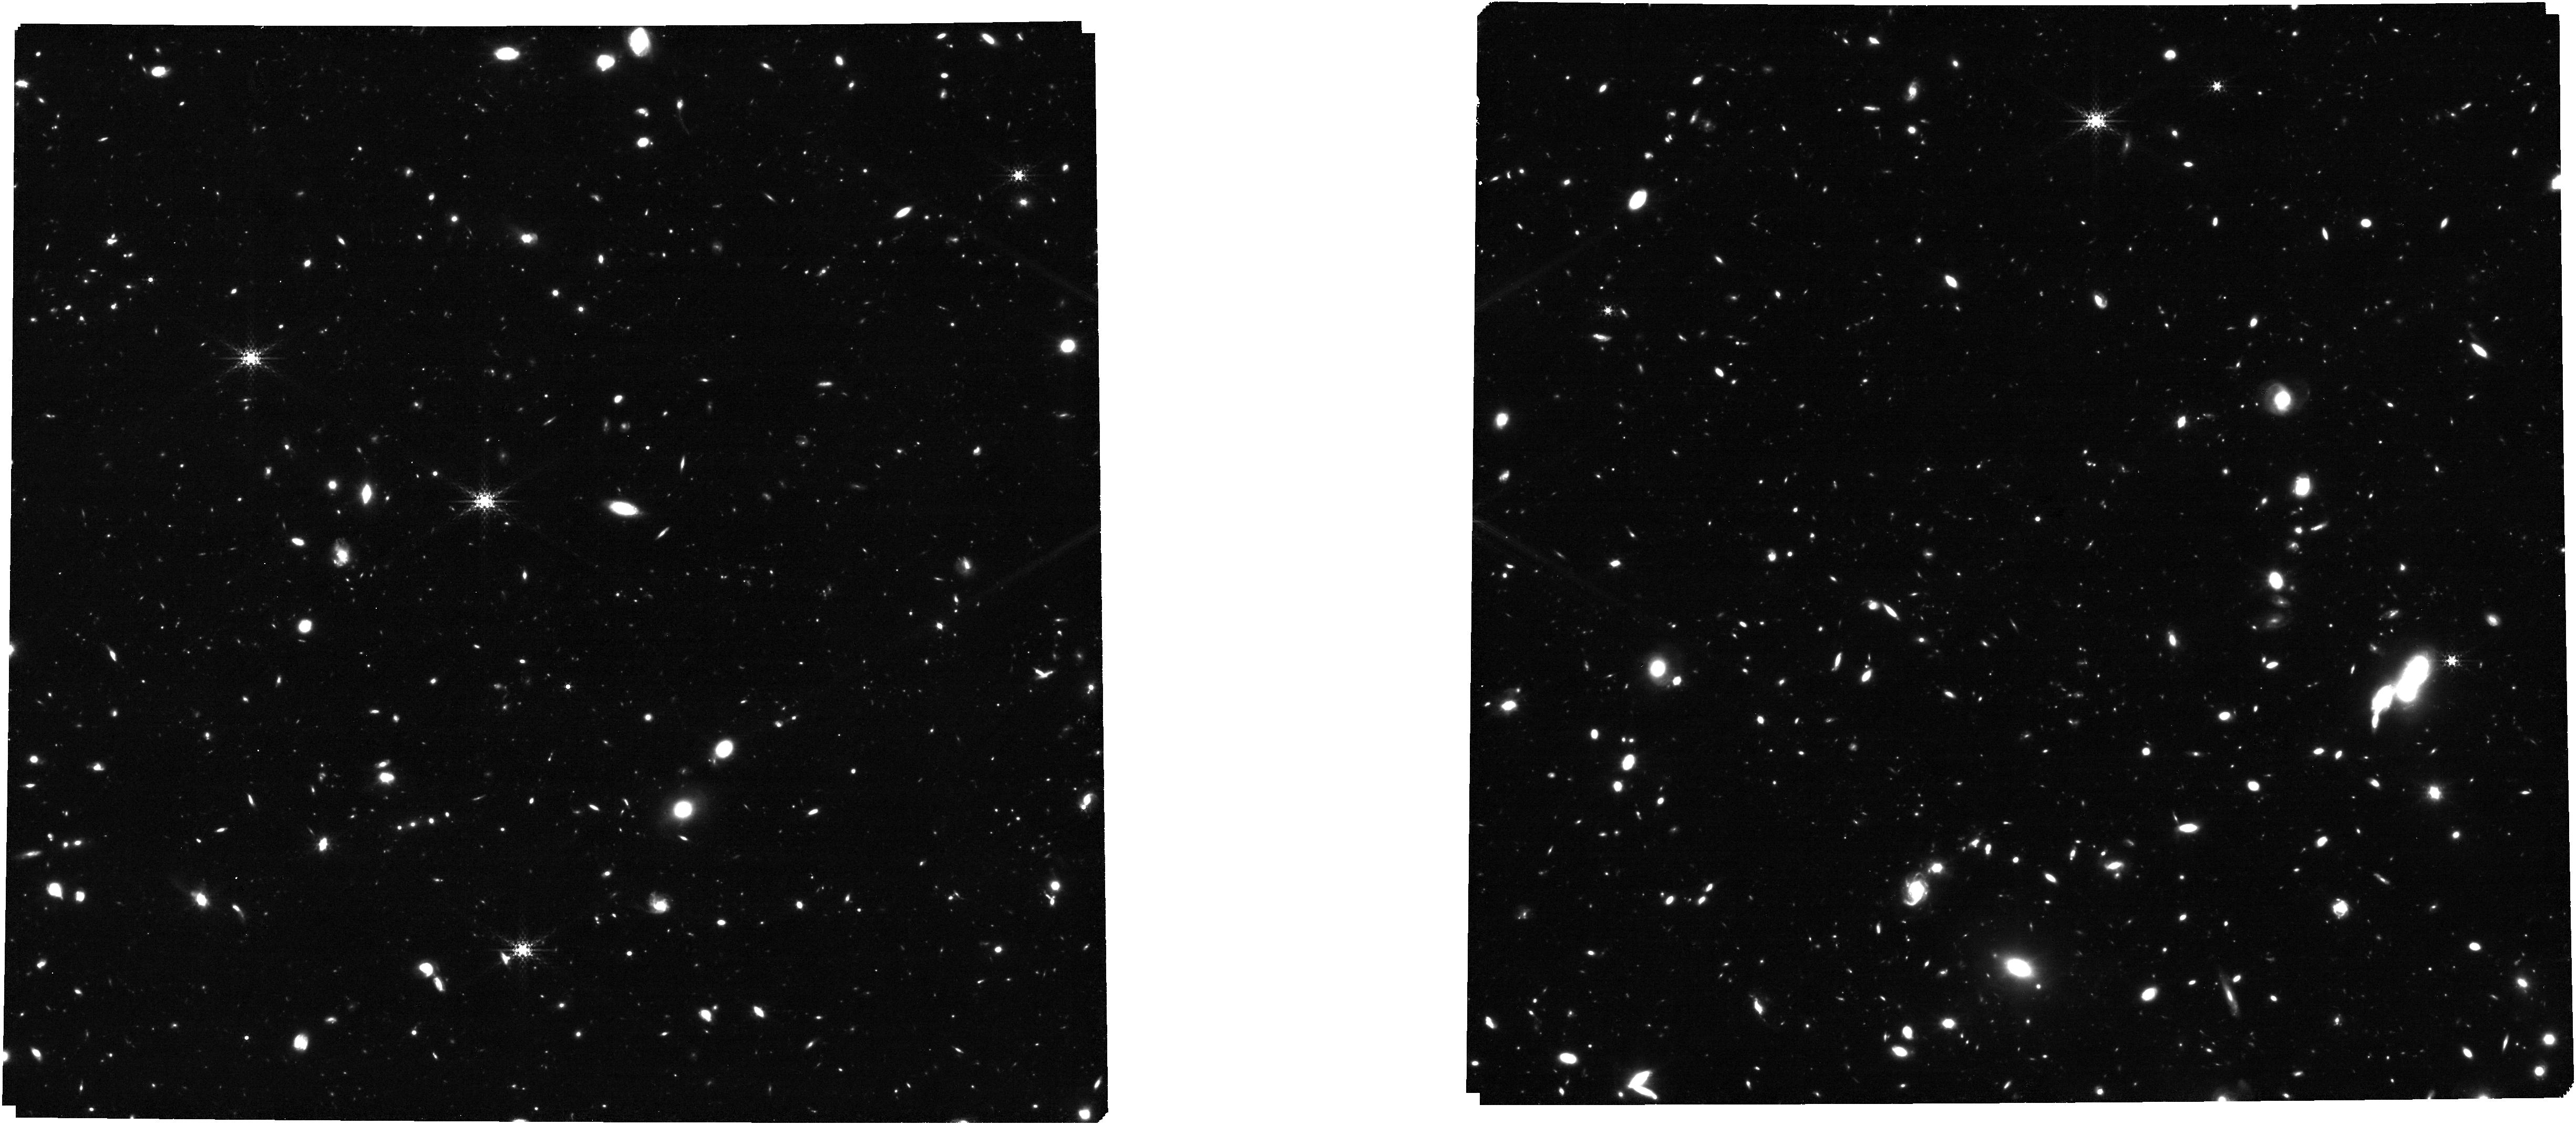
Target: 1286_4of6_trim_clean. Instrument: NIRCAM. Filter: F335M. Exposure: 1.6 h. Observation ID: jw01286-o002_t011_nircam_clear-f335m

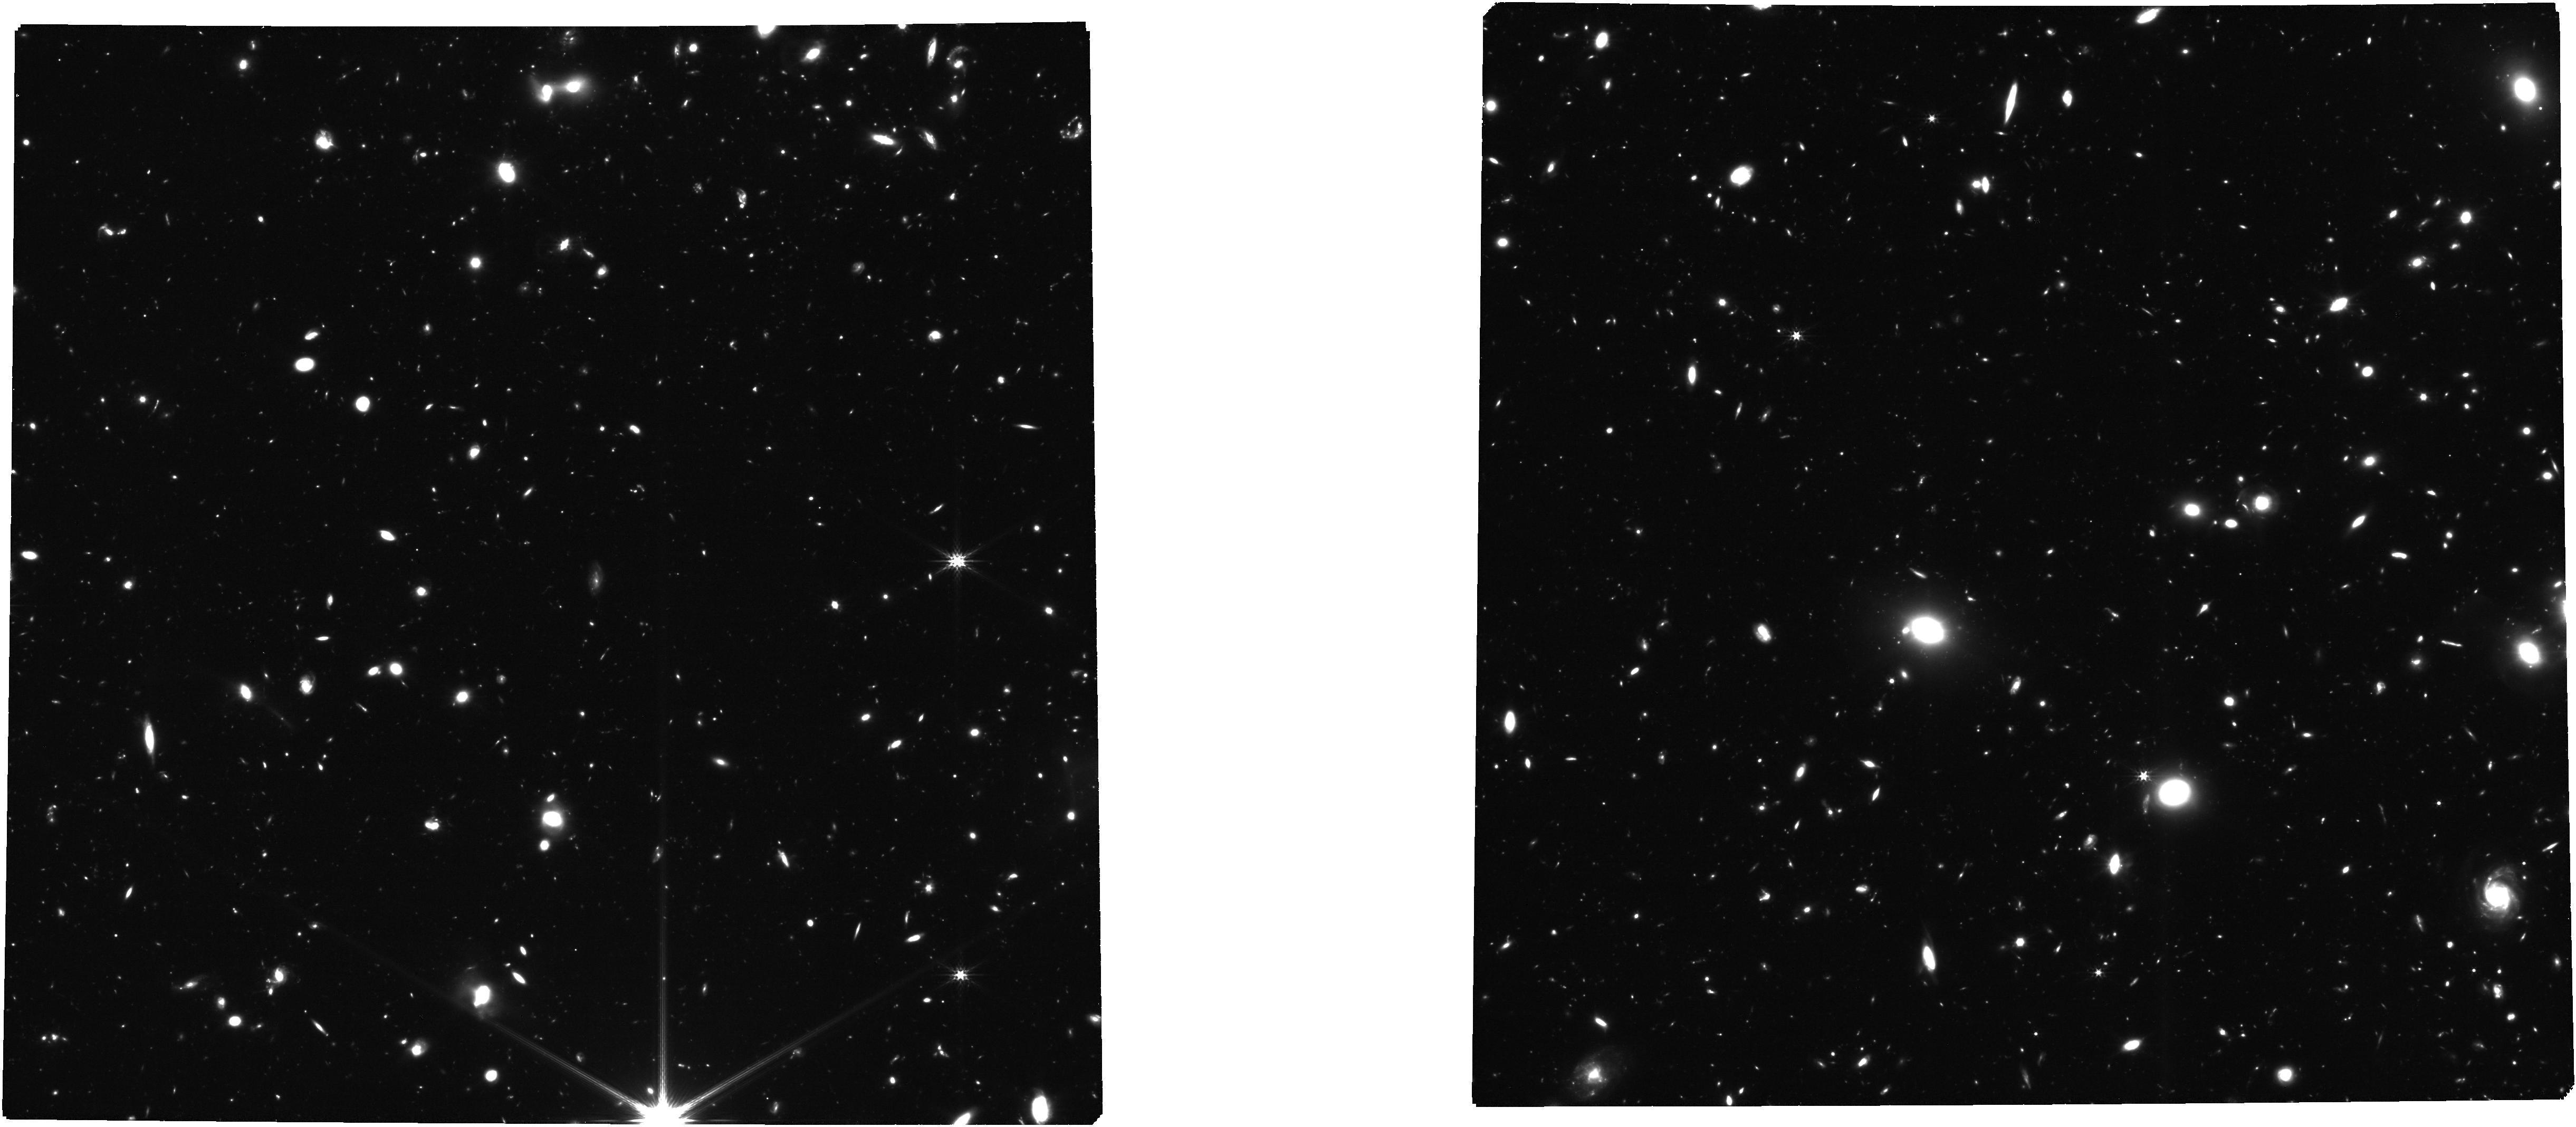
Target: 1286_medium_jwst_trim2_clean1. Instrument: NIRCAM. Filter: F277W. Exposure: 2.4 h. Observation ID: jw01286-o005_t010_nircam_clear-f277w

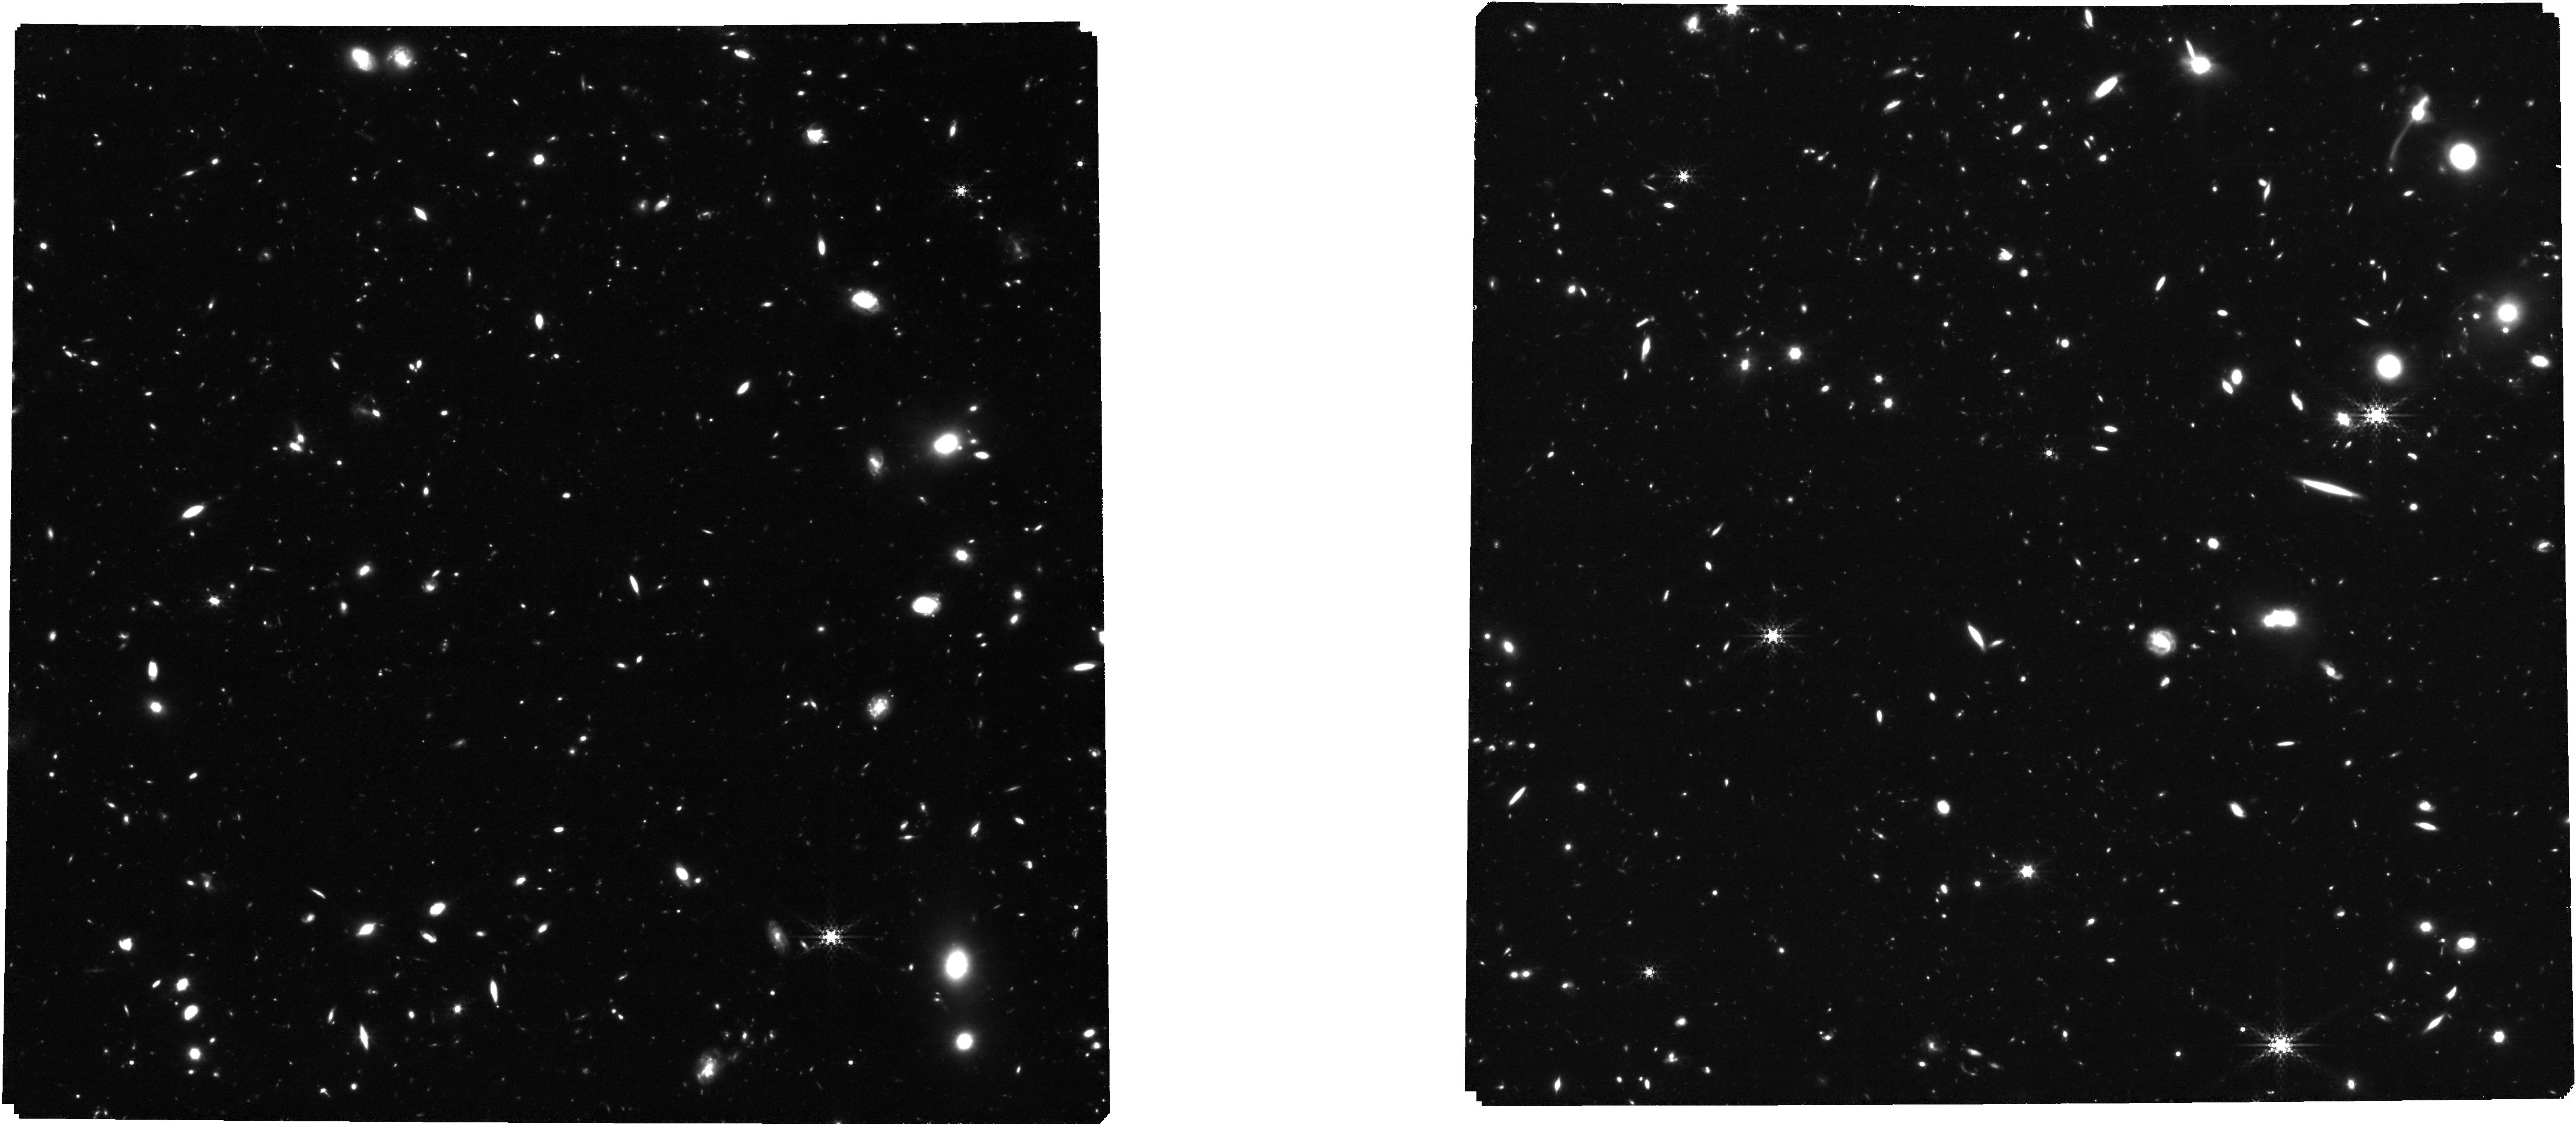
Target: 1286_7and8_trim_final_clean. Instrument: NIRCAM. Filter: F410M. Exposure: 3.1 h. Observation ID: jw01286-o007_t012_nircam_clear-f410m

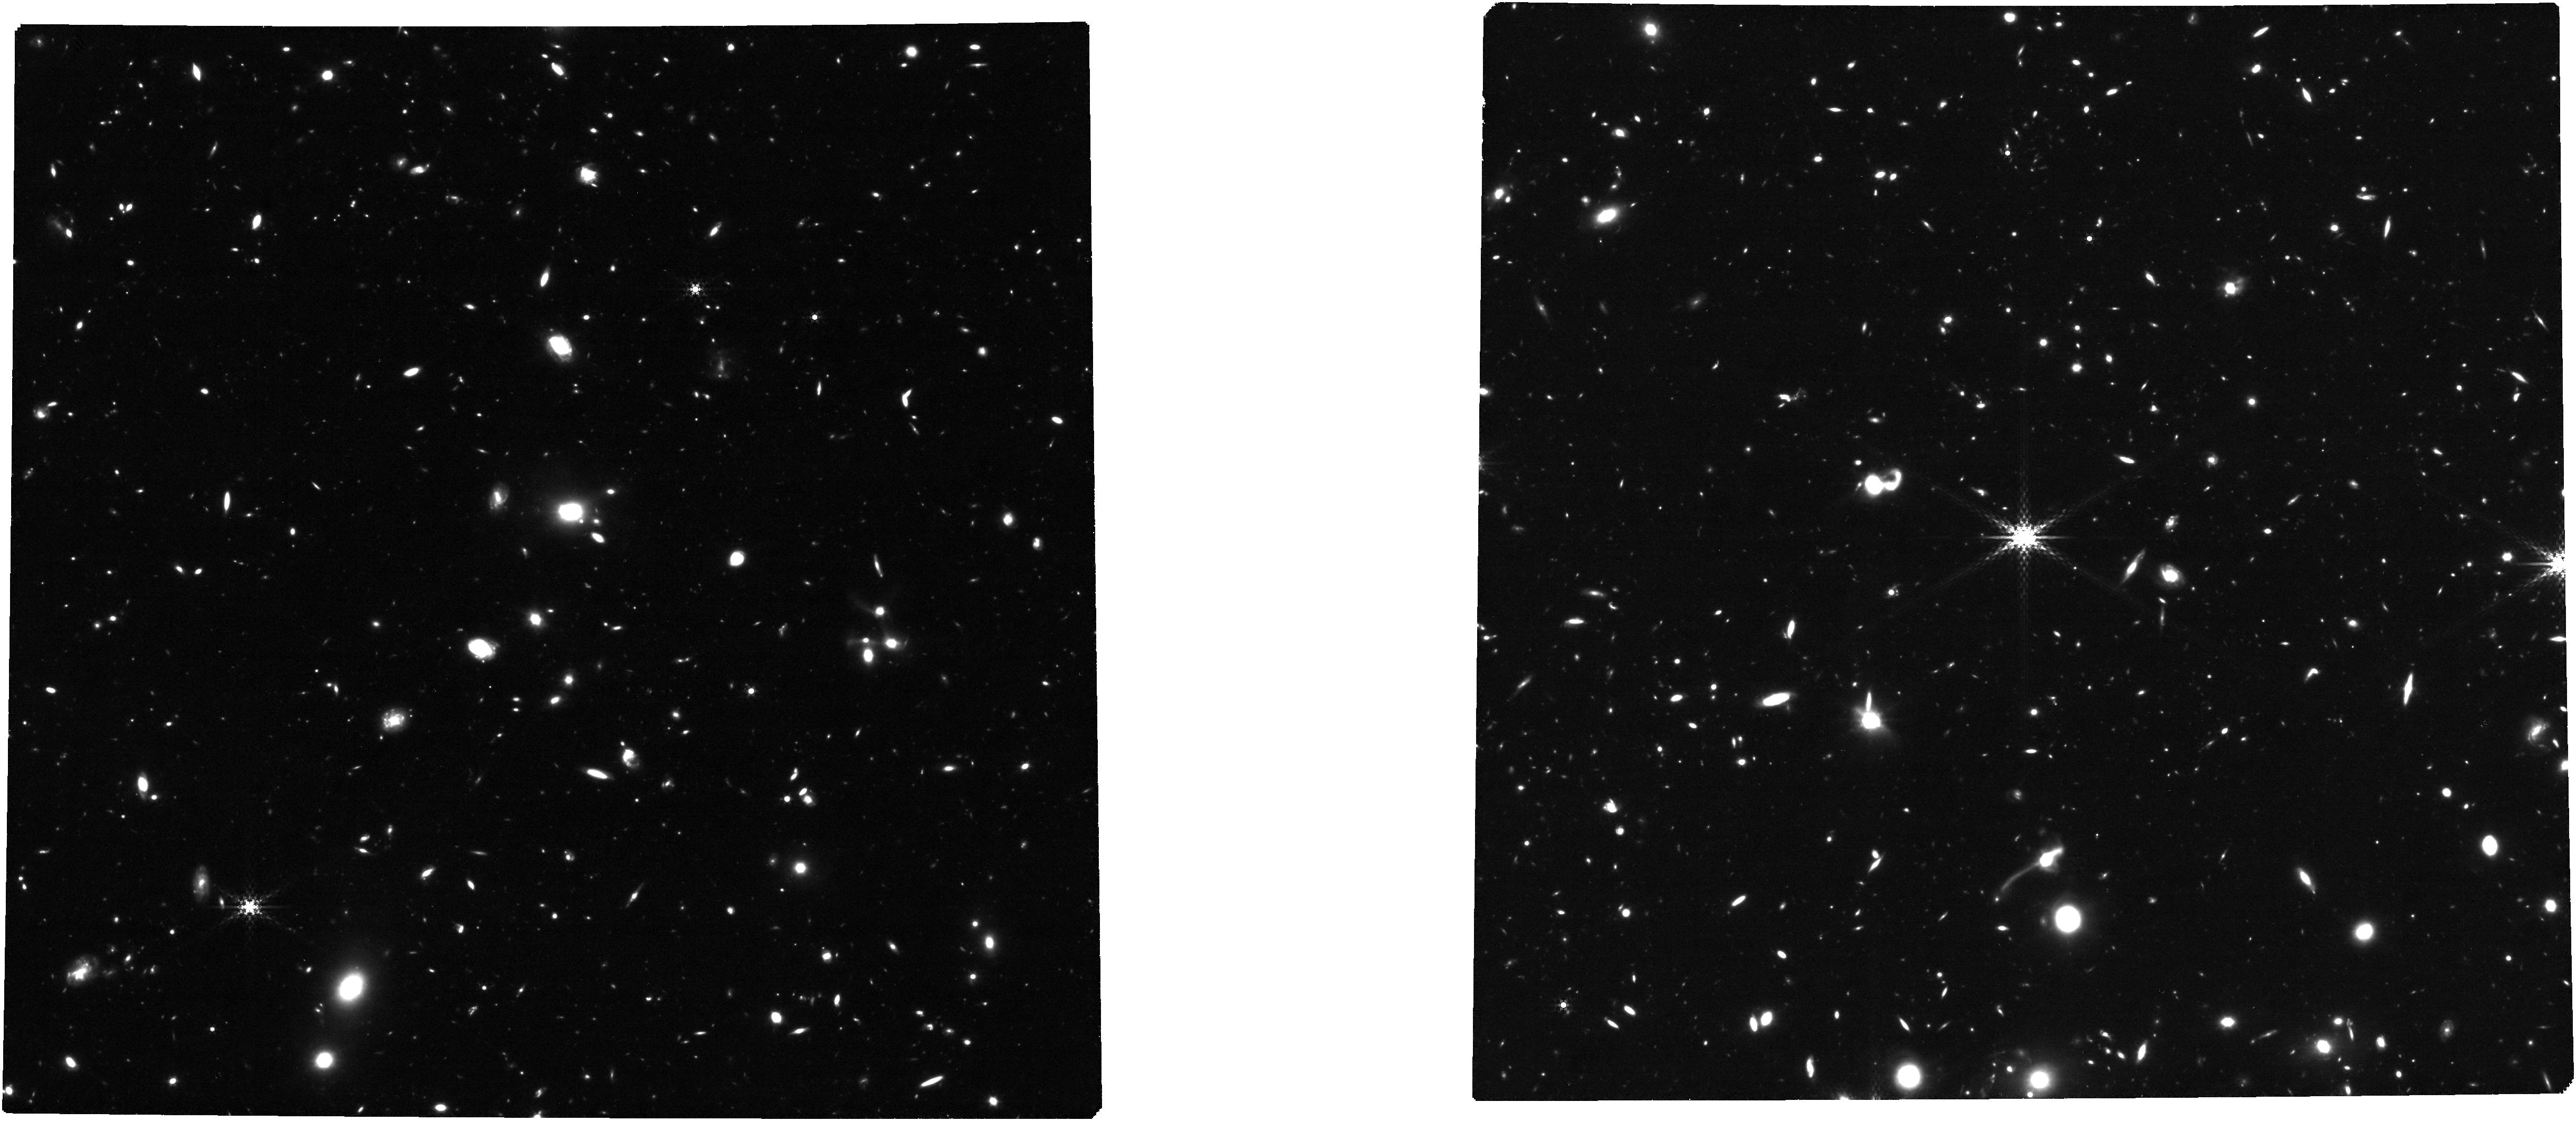
Target: MERGED-TRIMMED-NIRCAM-CAT-V1. Instrument: NIRCAM. Filter: F410M. Exposure: 2.4 h. Observation ID: jw01286-o001_t009_nircam_clear-f410m

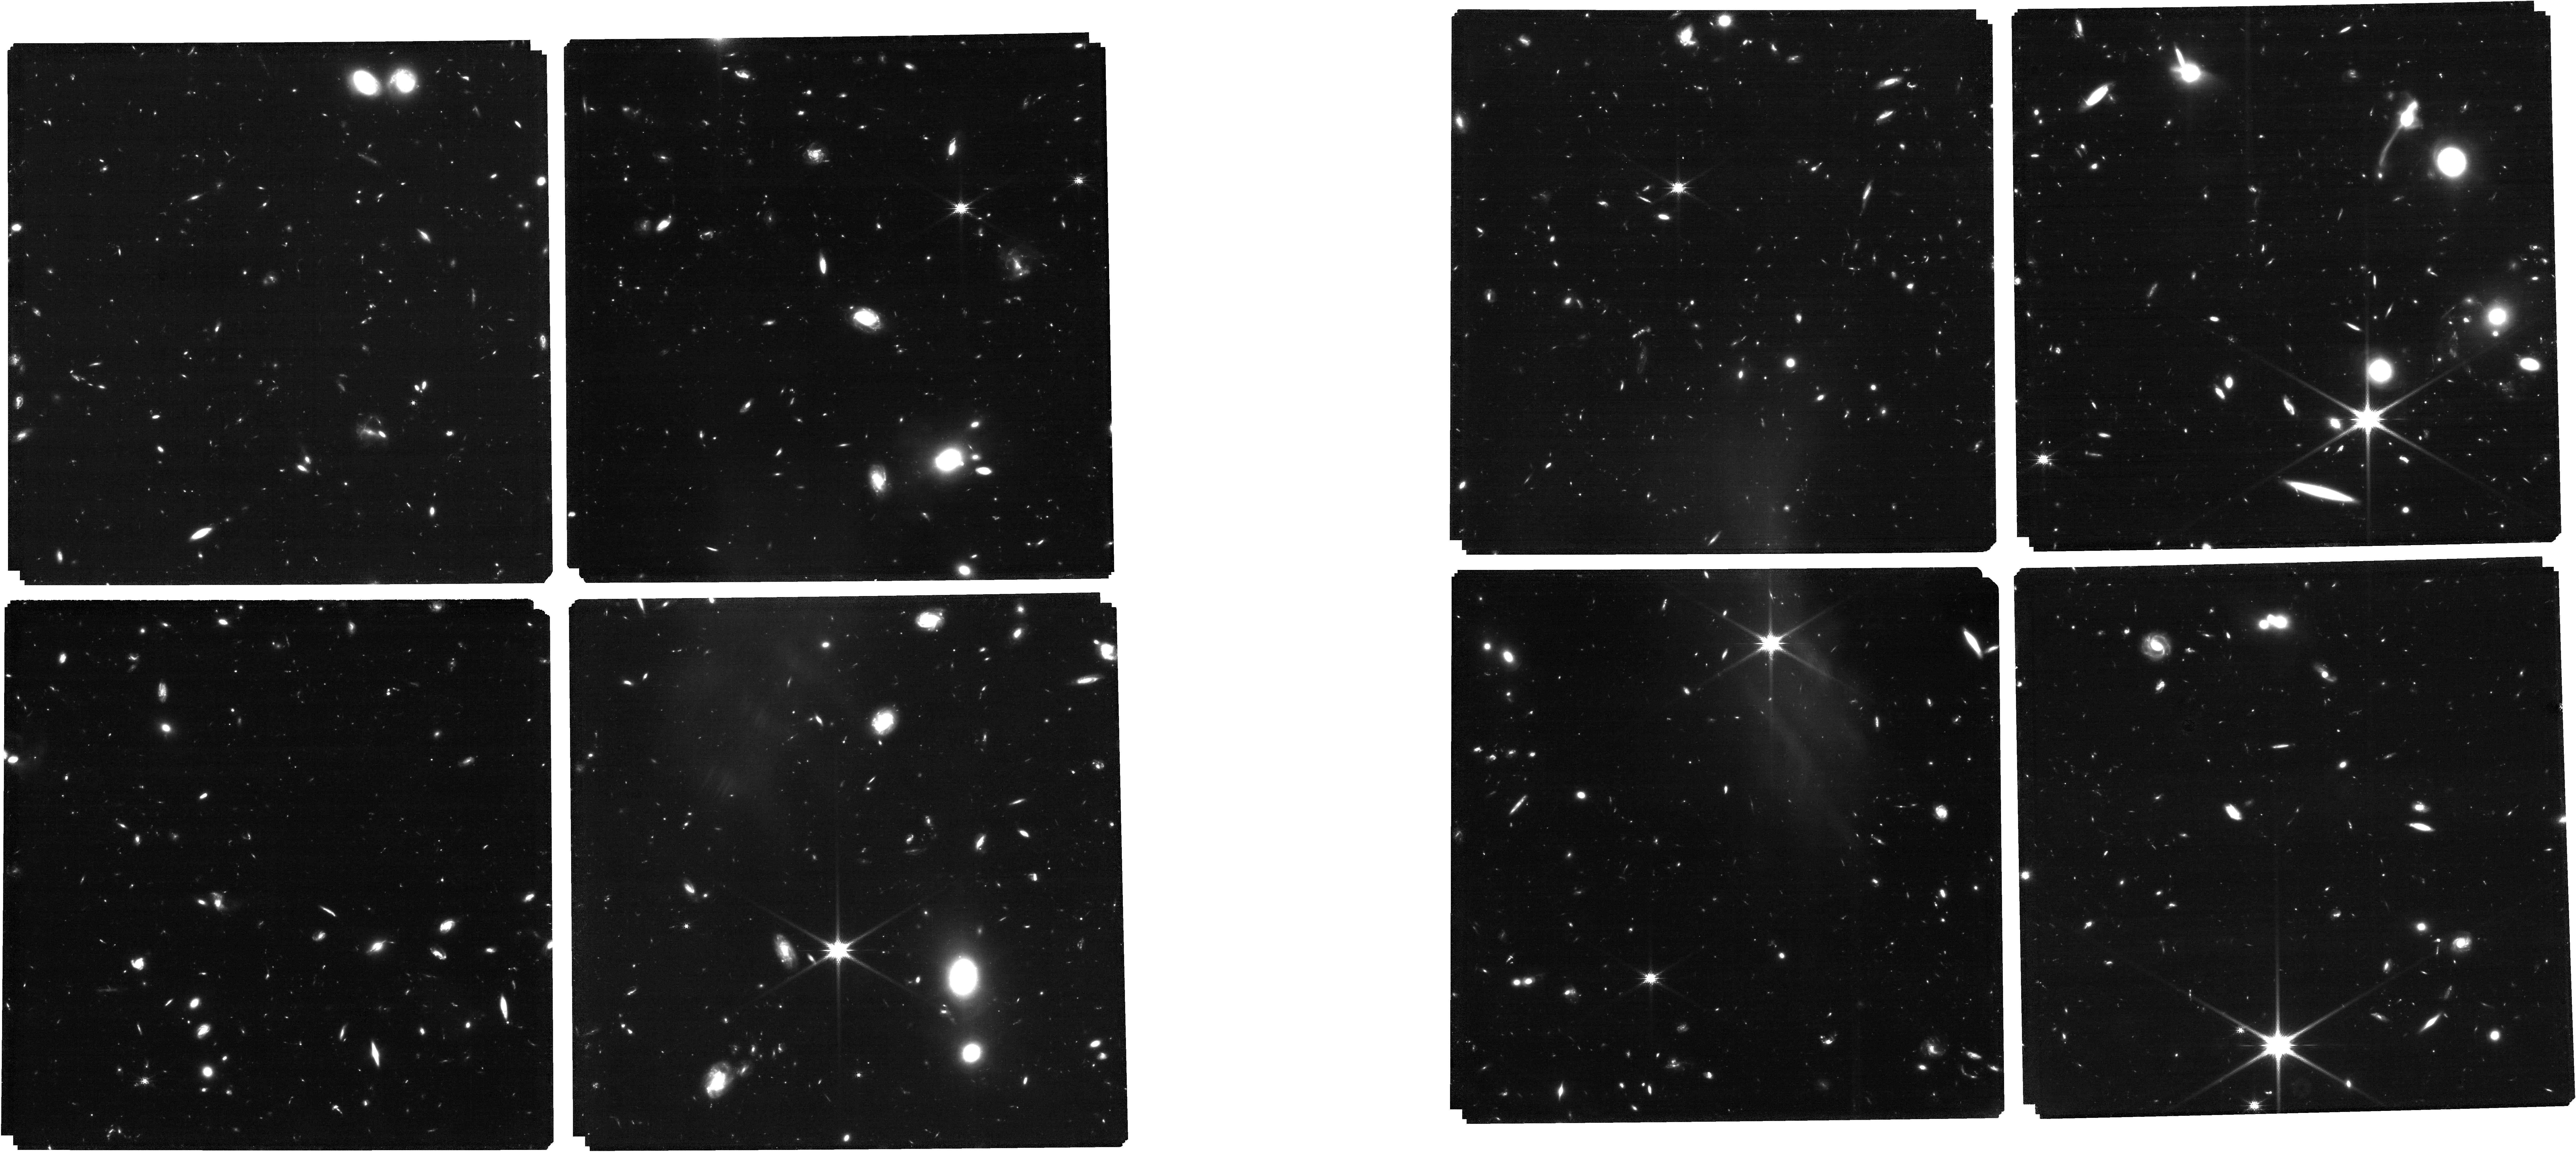
Target: 1286_7and8_trim_final_clean. Instrument: NIRCAM. Filter: F150W. Exposure: 2.4 h. Observation ID: jw01286-o007_t012_nircam_clear-f150w

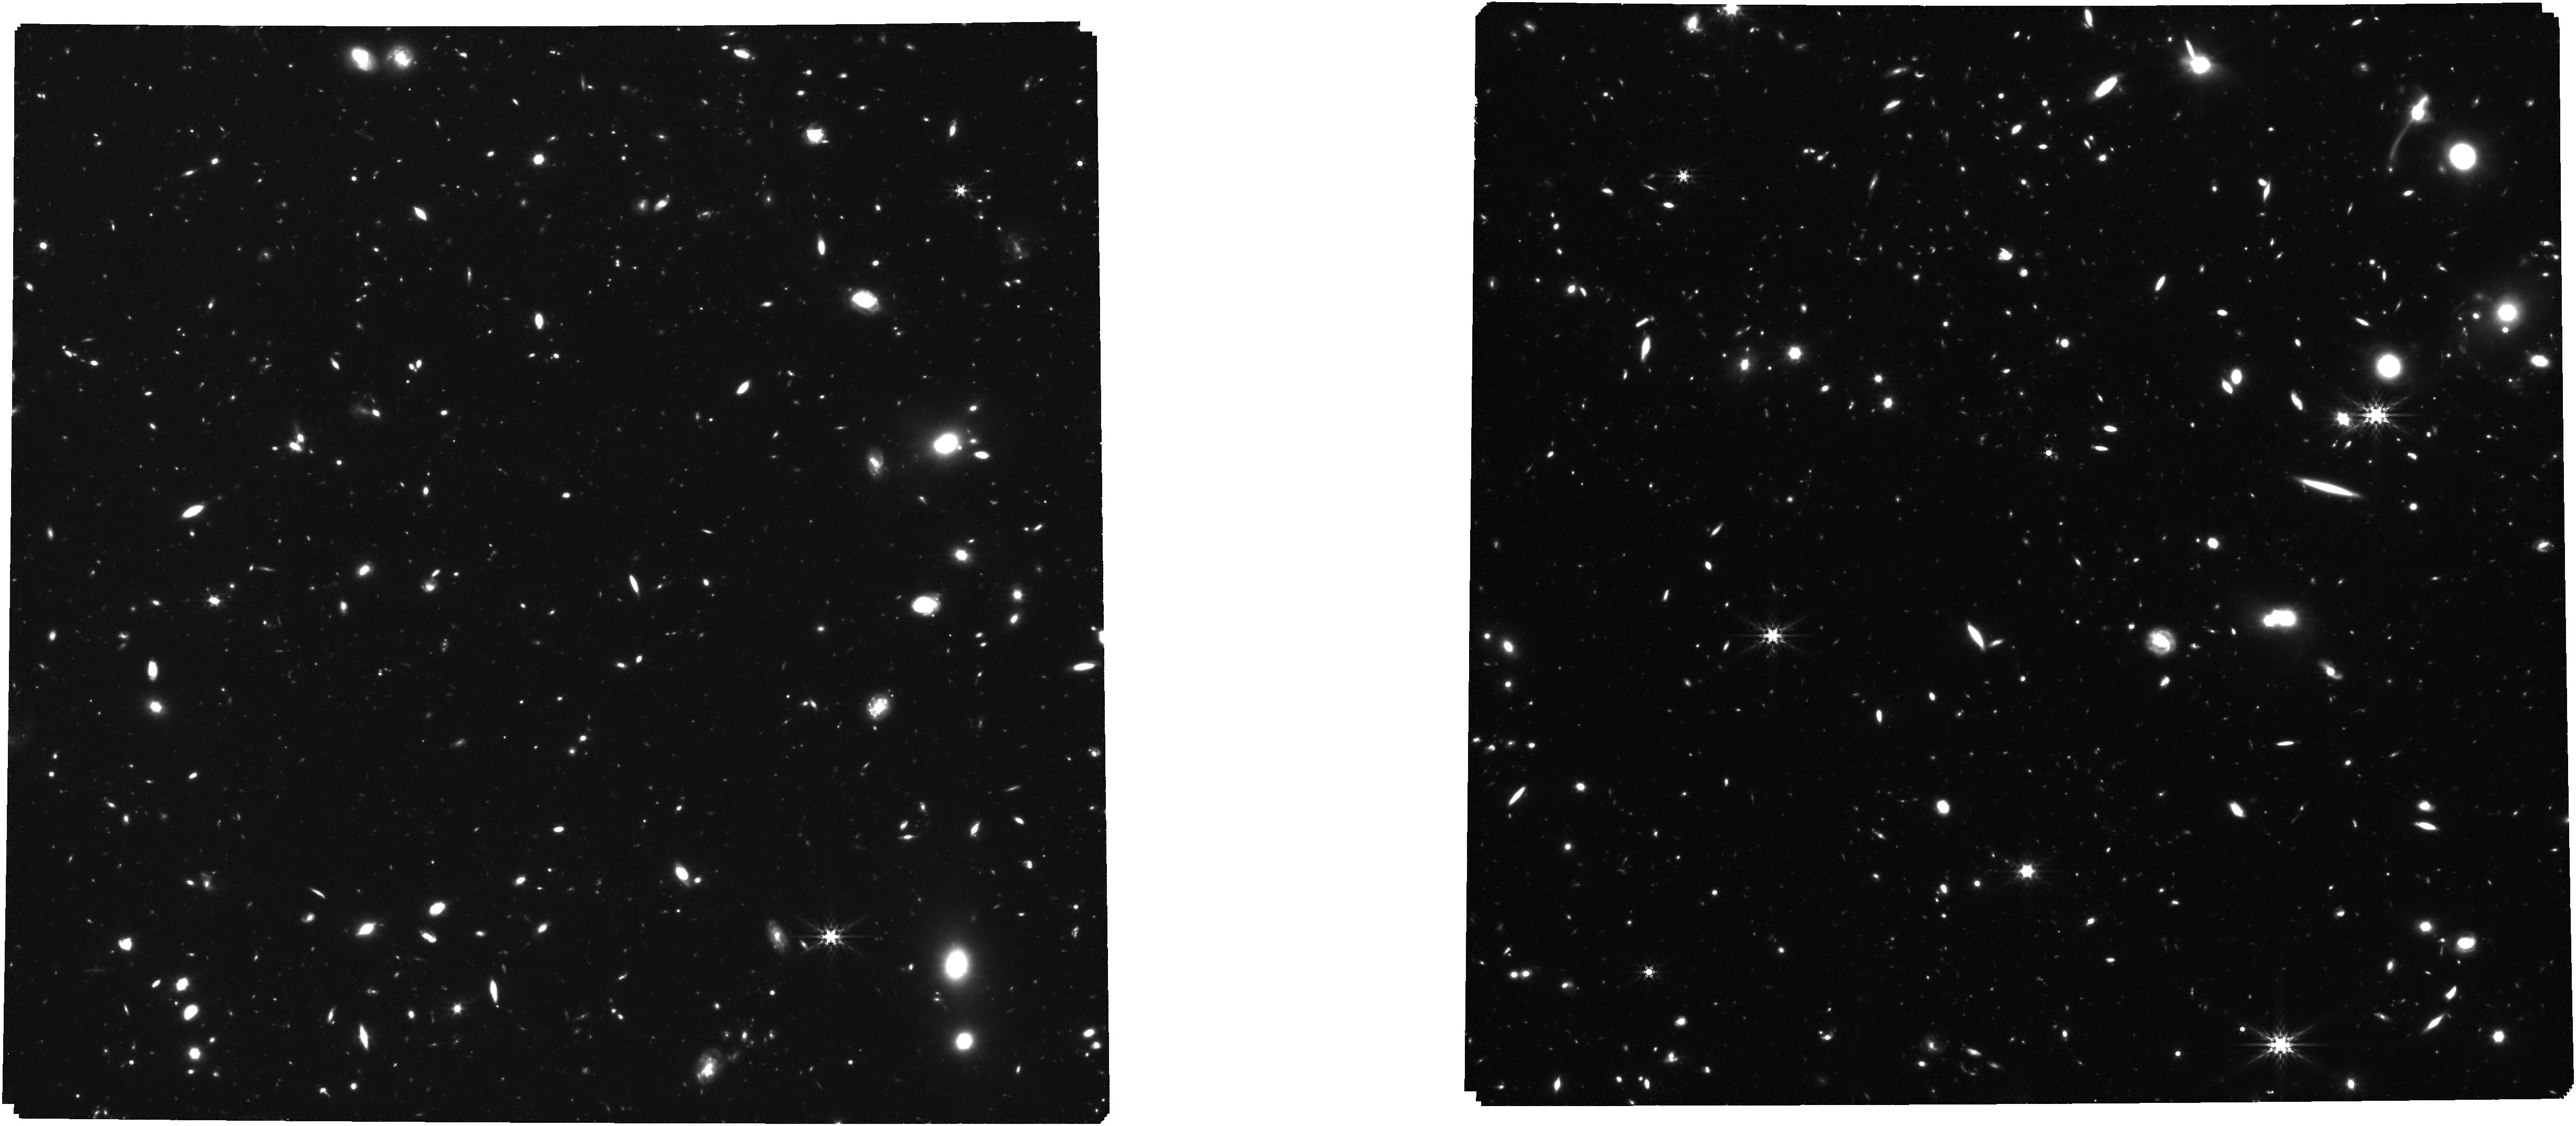
Target: 1286_7and8_trim_final_clean. Instrument: NIRCAM. Filter: F444W. Exposure: 3.1 h. Observation ID: jw01286-o007_t012_nircam_clear-f444w

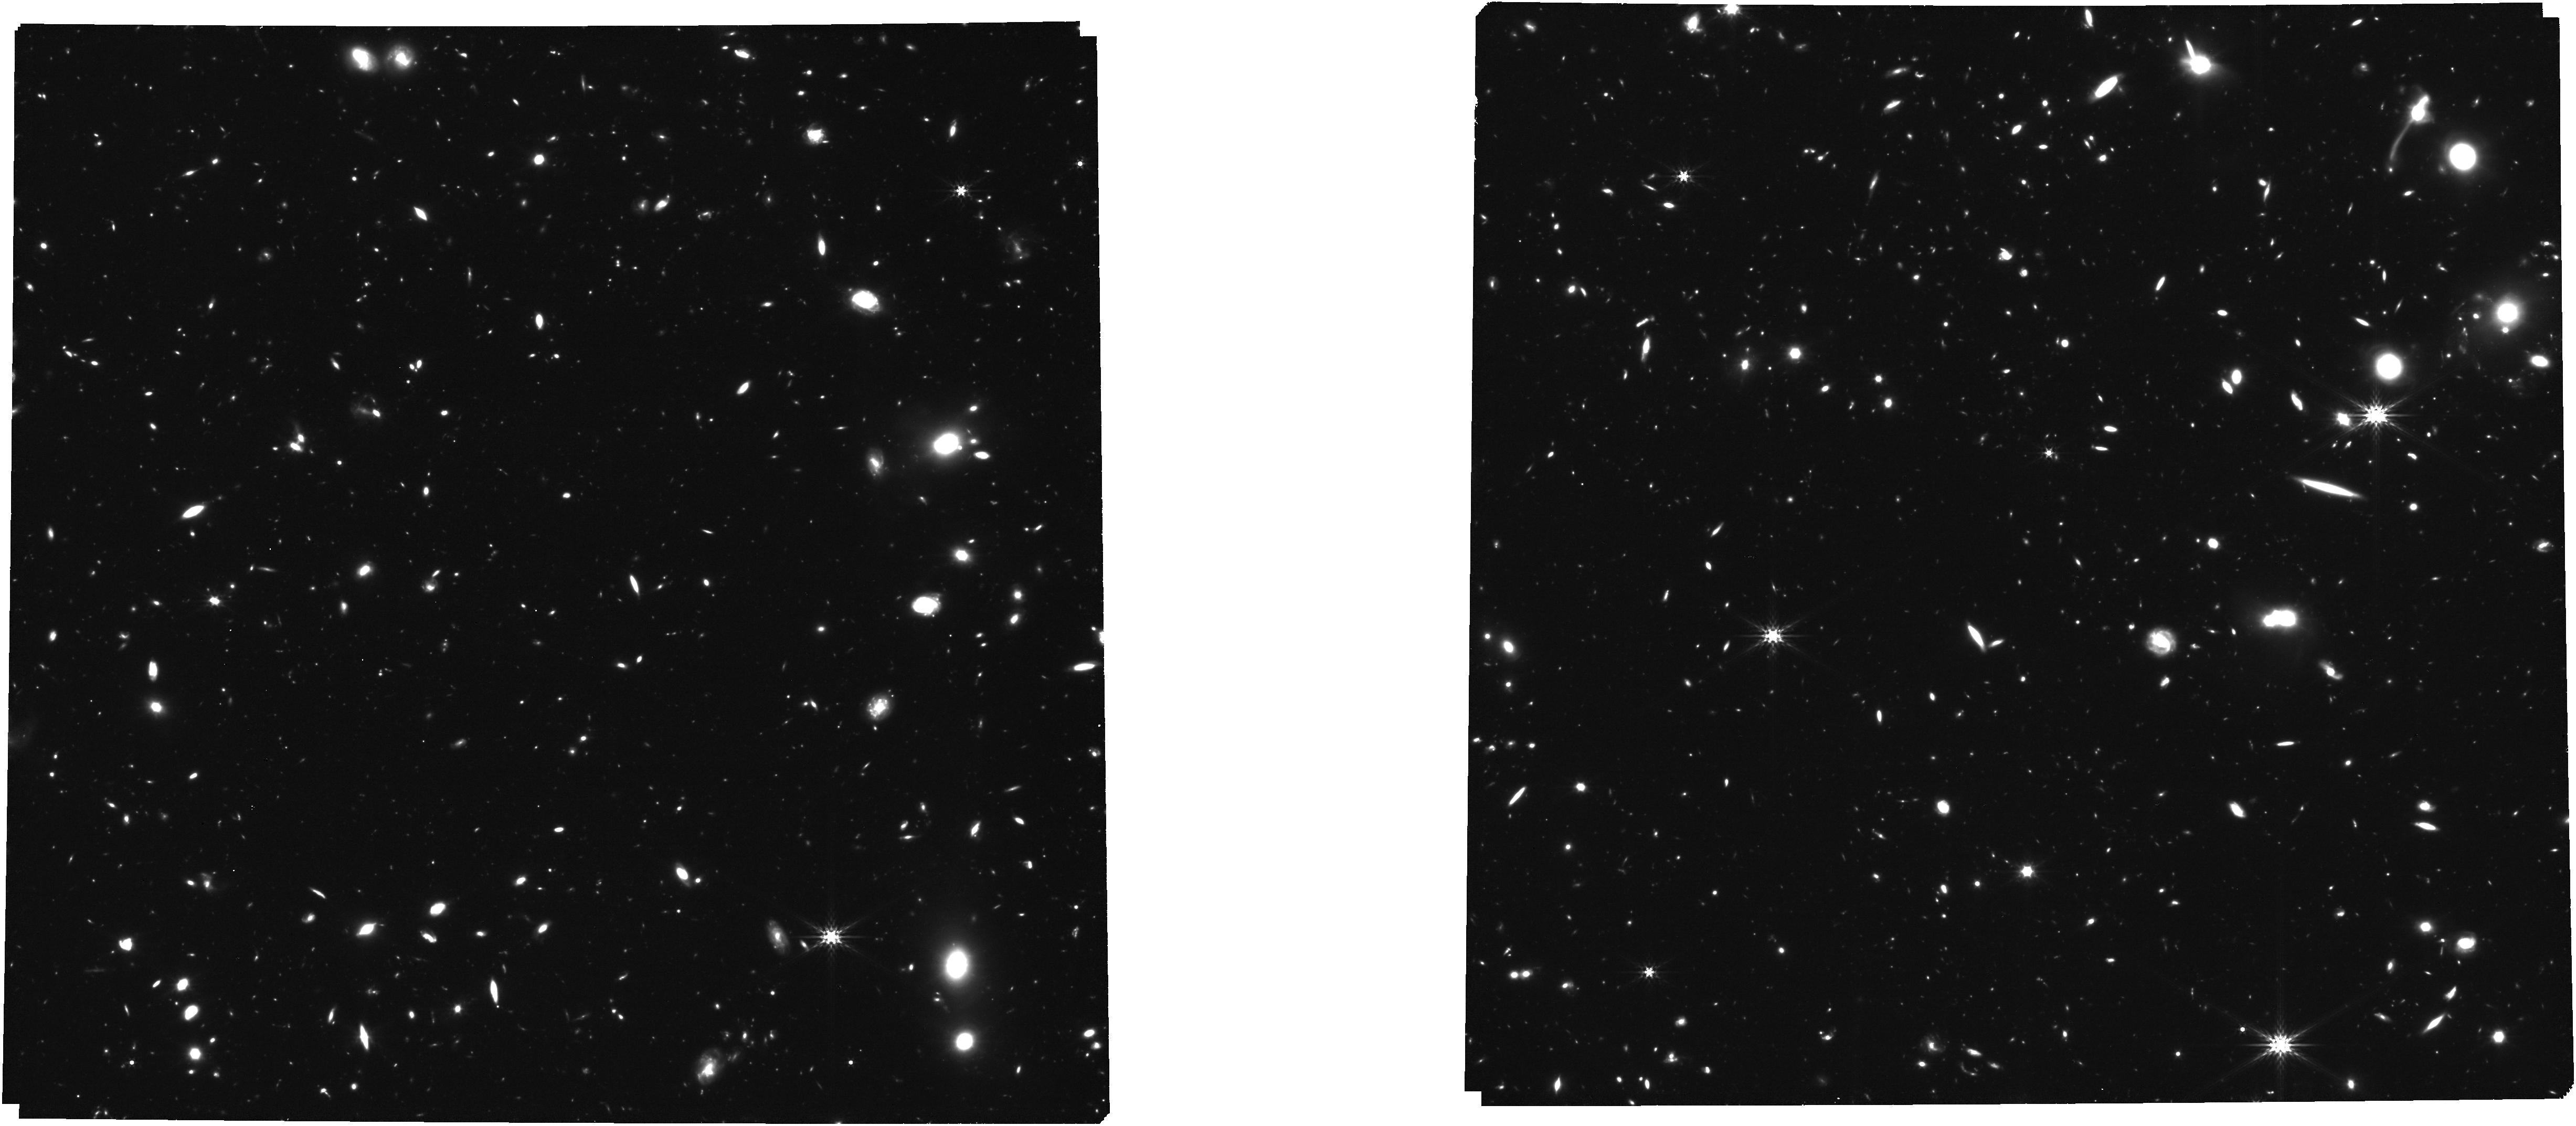
Target: 1286_7and8_trim_final_clean. Instrument: NIRCAM. Filter: F356W. Exposure: 1.6 h. Observation ID: jw01286-o007_t012_nircam_clear-f356w

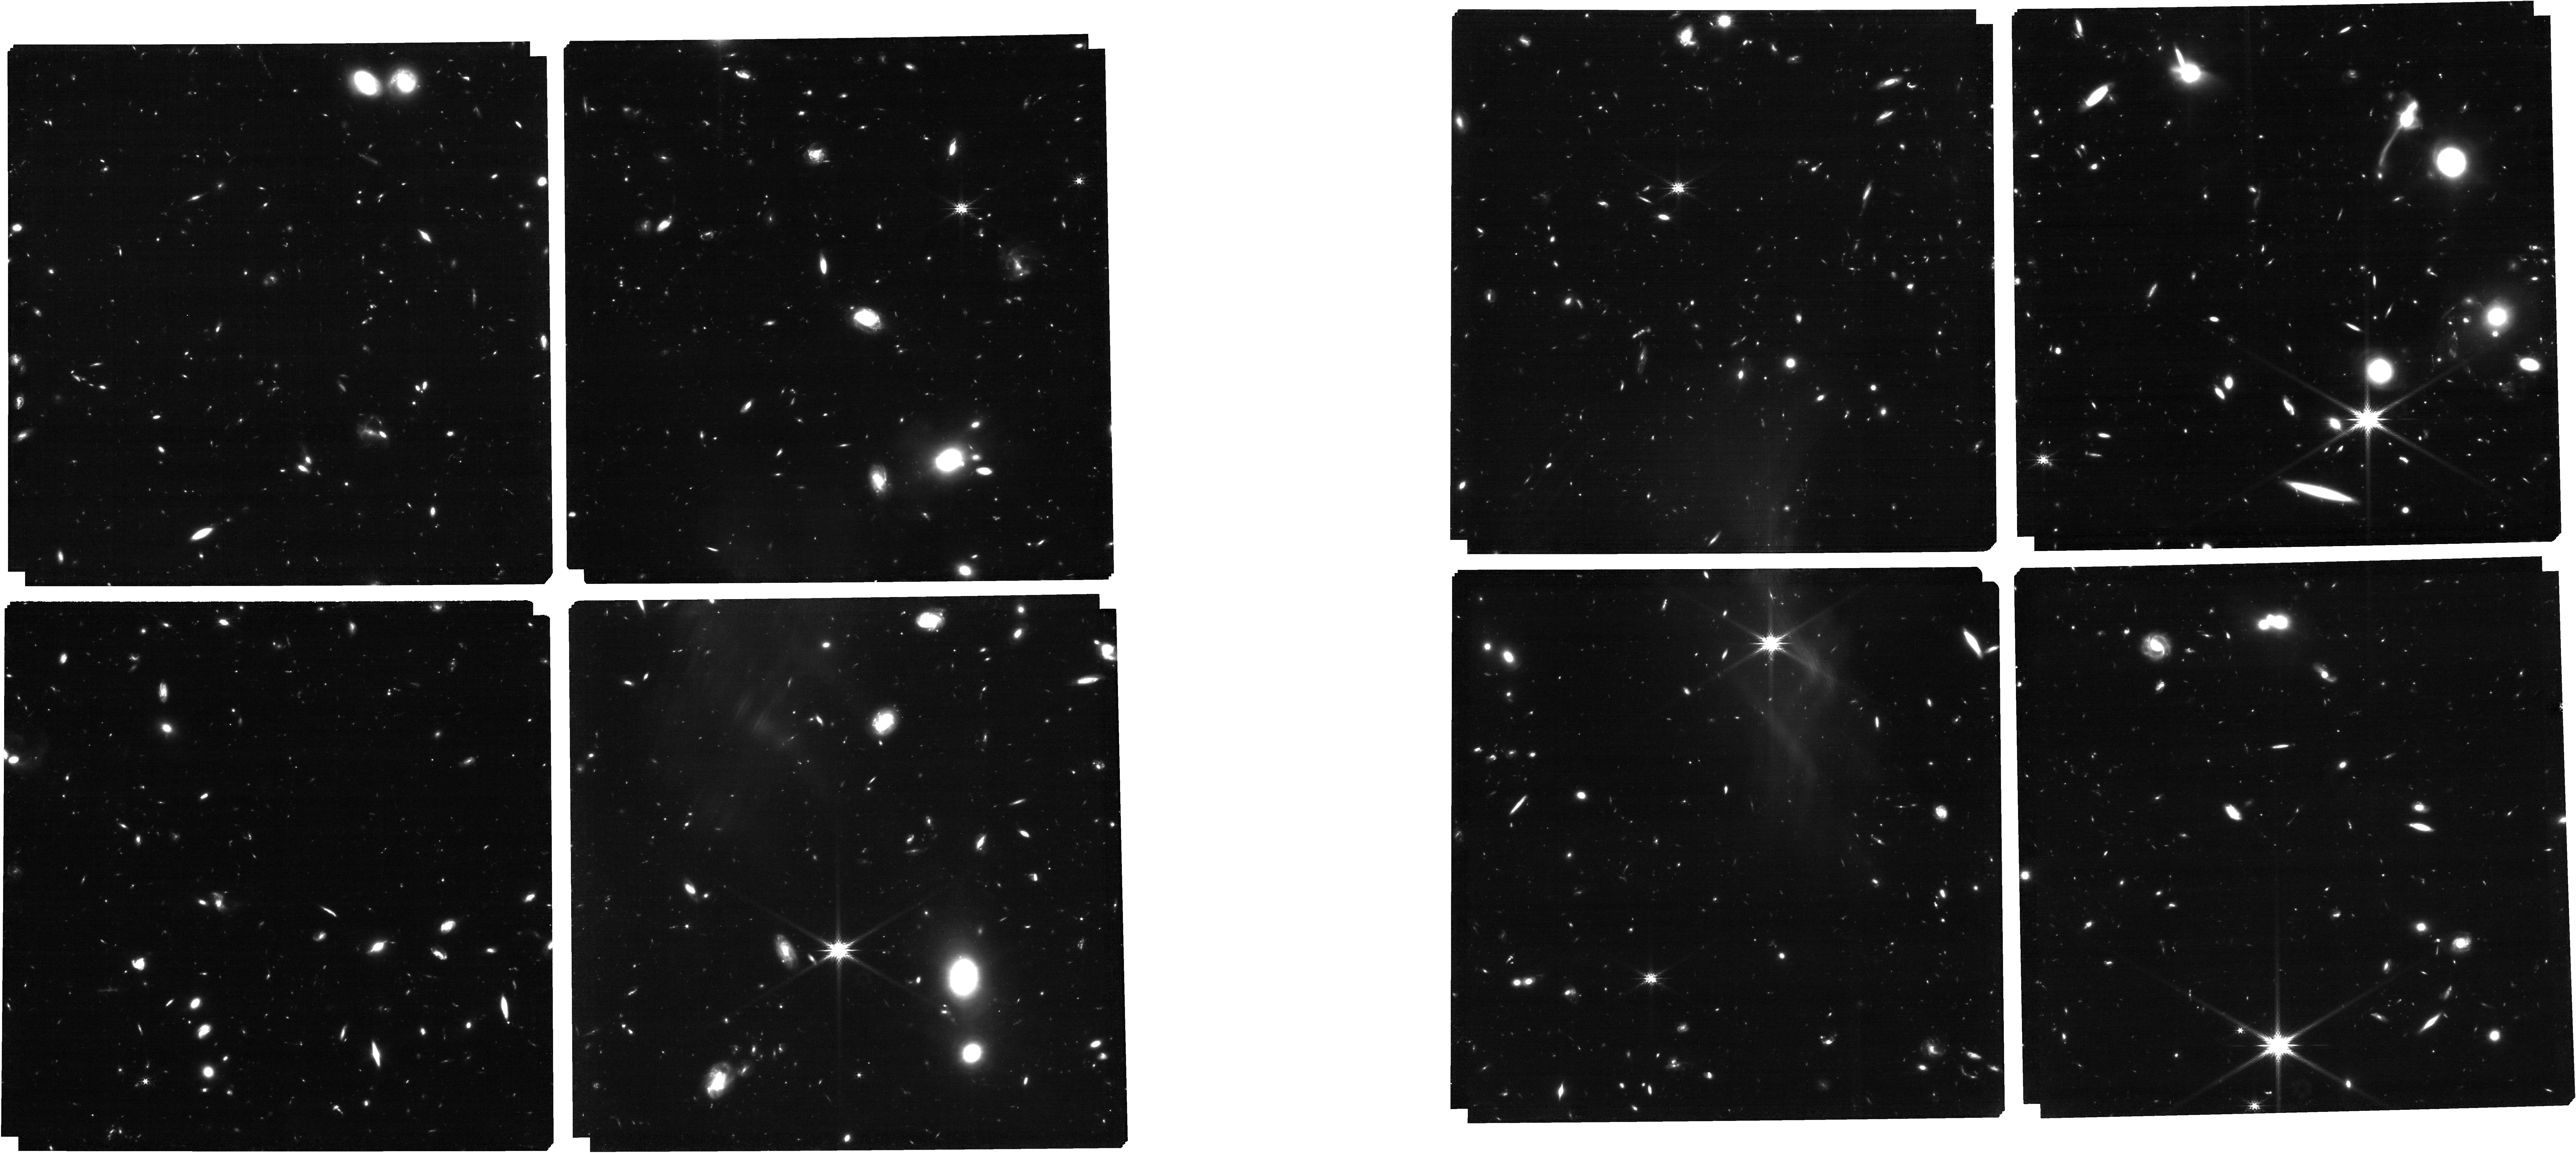
Target: 1286_7and8_trim_final_clean. Instrument: NIRCAM. Filter: F200W. Exposure: 1.6 h. Observation ID: jw01286-o007_t012_nircam_clear-f200w

NIRCam-NIRSpec galaxy assembly survey - GOODS-S - part #2 (PI: Luetzgendorf, Nora)

We will conduct an ambitious deep-field survey to study the formation and evolution of galaxies from z ≥ 12 to z ∼ 2. Our program combines NIRSpec, NIRCam, and MIRI data, alongside the deepest data from HST, Chandra, ALMA, and JVLA, to produce an unprecedented view of high-redshift galaxies. The program is a collaboration of the NIRSpec and NIRCam GTO teams, and it combines imaging and spectroscopy as well as full use of coordinated parallel observations to get the best out of all three instruments. Indeed, to pursue a detailed understanding of galaxy evolution, the combination of imaging and spectroscopy is critical. By bringing these data sets together on a single field, we will carry out systematic investigations far beyond the sum of the parts. This survey will provide the rest-frame optical data of sufficient area, depth, and spectral resolutions to map galaxy population properties, including the joint distribution of stellar mass, luminosity, star formation rate, stellar ages, sizes, metallicity, nuclear activity, gas kinematics, and outflows, over a wide range of redshifts. Broadly speaking, spectroscopy (at R = 100, 1000, and 2700) provides precise and robust redshifts, measurement of the stellar continuum, and emission lines to z ∼ 10 and beyond. The emission lines allow us to diagnose the galaxies’ star formation rate (SFR), metallicities, chemical abundances, the ISM dust-reddening, and the ISM excitation, including signatures of AGNs. Low-resolution spectroscopy (R=100) for the brighter objects can also diagnose the stellar populations (especially the stellar age distribution). High-resolution spectroscopy (R=2700) can diagnose internal galaxy kinematics and outflows. The multi-wavelength NIRCam imaging will allow the detection, selection and characterization of galaxies to z = 15 and perhaps beyond. It will determine colors, morphological structure, and color gradients, while supplying photometric redshifts, stellar mass, and star formation rate estimates along with measures of equivalent widths of the strongest emission lines. The depth reached is unparalleled and will lead to luminosity functions to substantially higher redshift and lower mass than can be done with HST. Deep MIRI imaging will enable a rest-frame infrared view of subset of our sample, testing the assumptions of our UV/optical modeling and revealing heavily obscured stellar populations and nuclear activity. Combination with external data from Chandra, JVLA, and ALMA will further explore nuclear activity and dusty star formation. We expect that this carefully constructed survey will provide a primary legacy dataset for many years to come. Warning: The pointing positions in this APT file for observations 7,8 are not yet final.